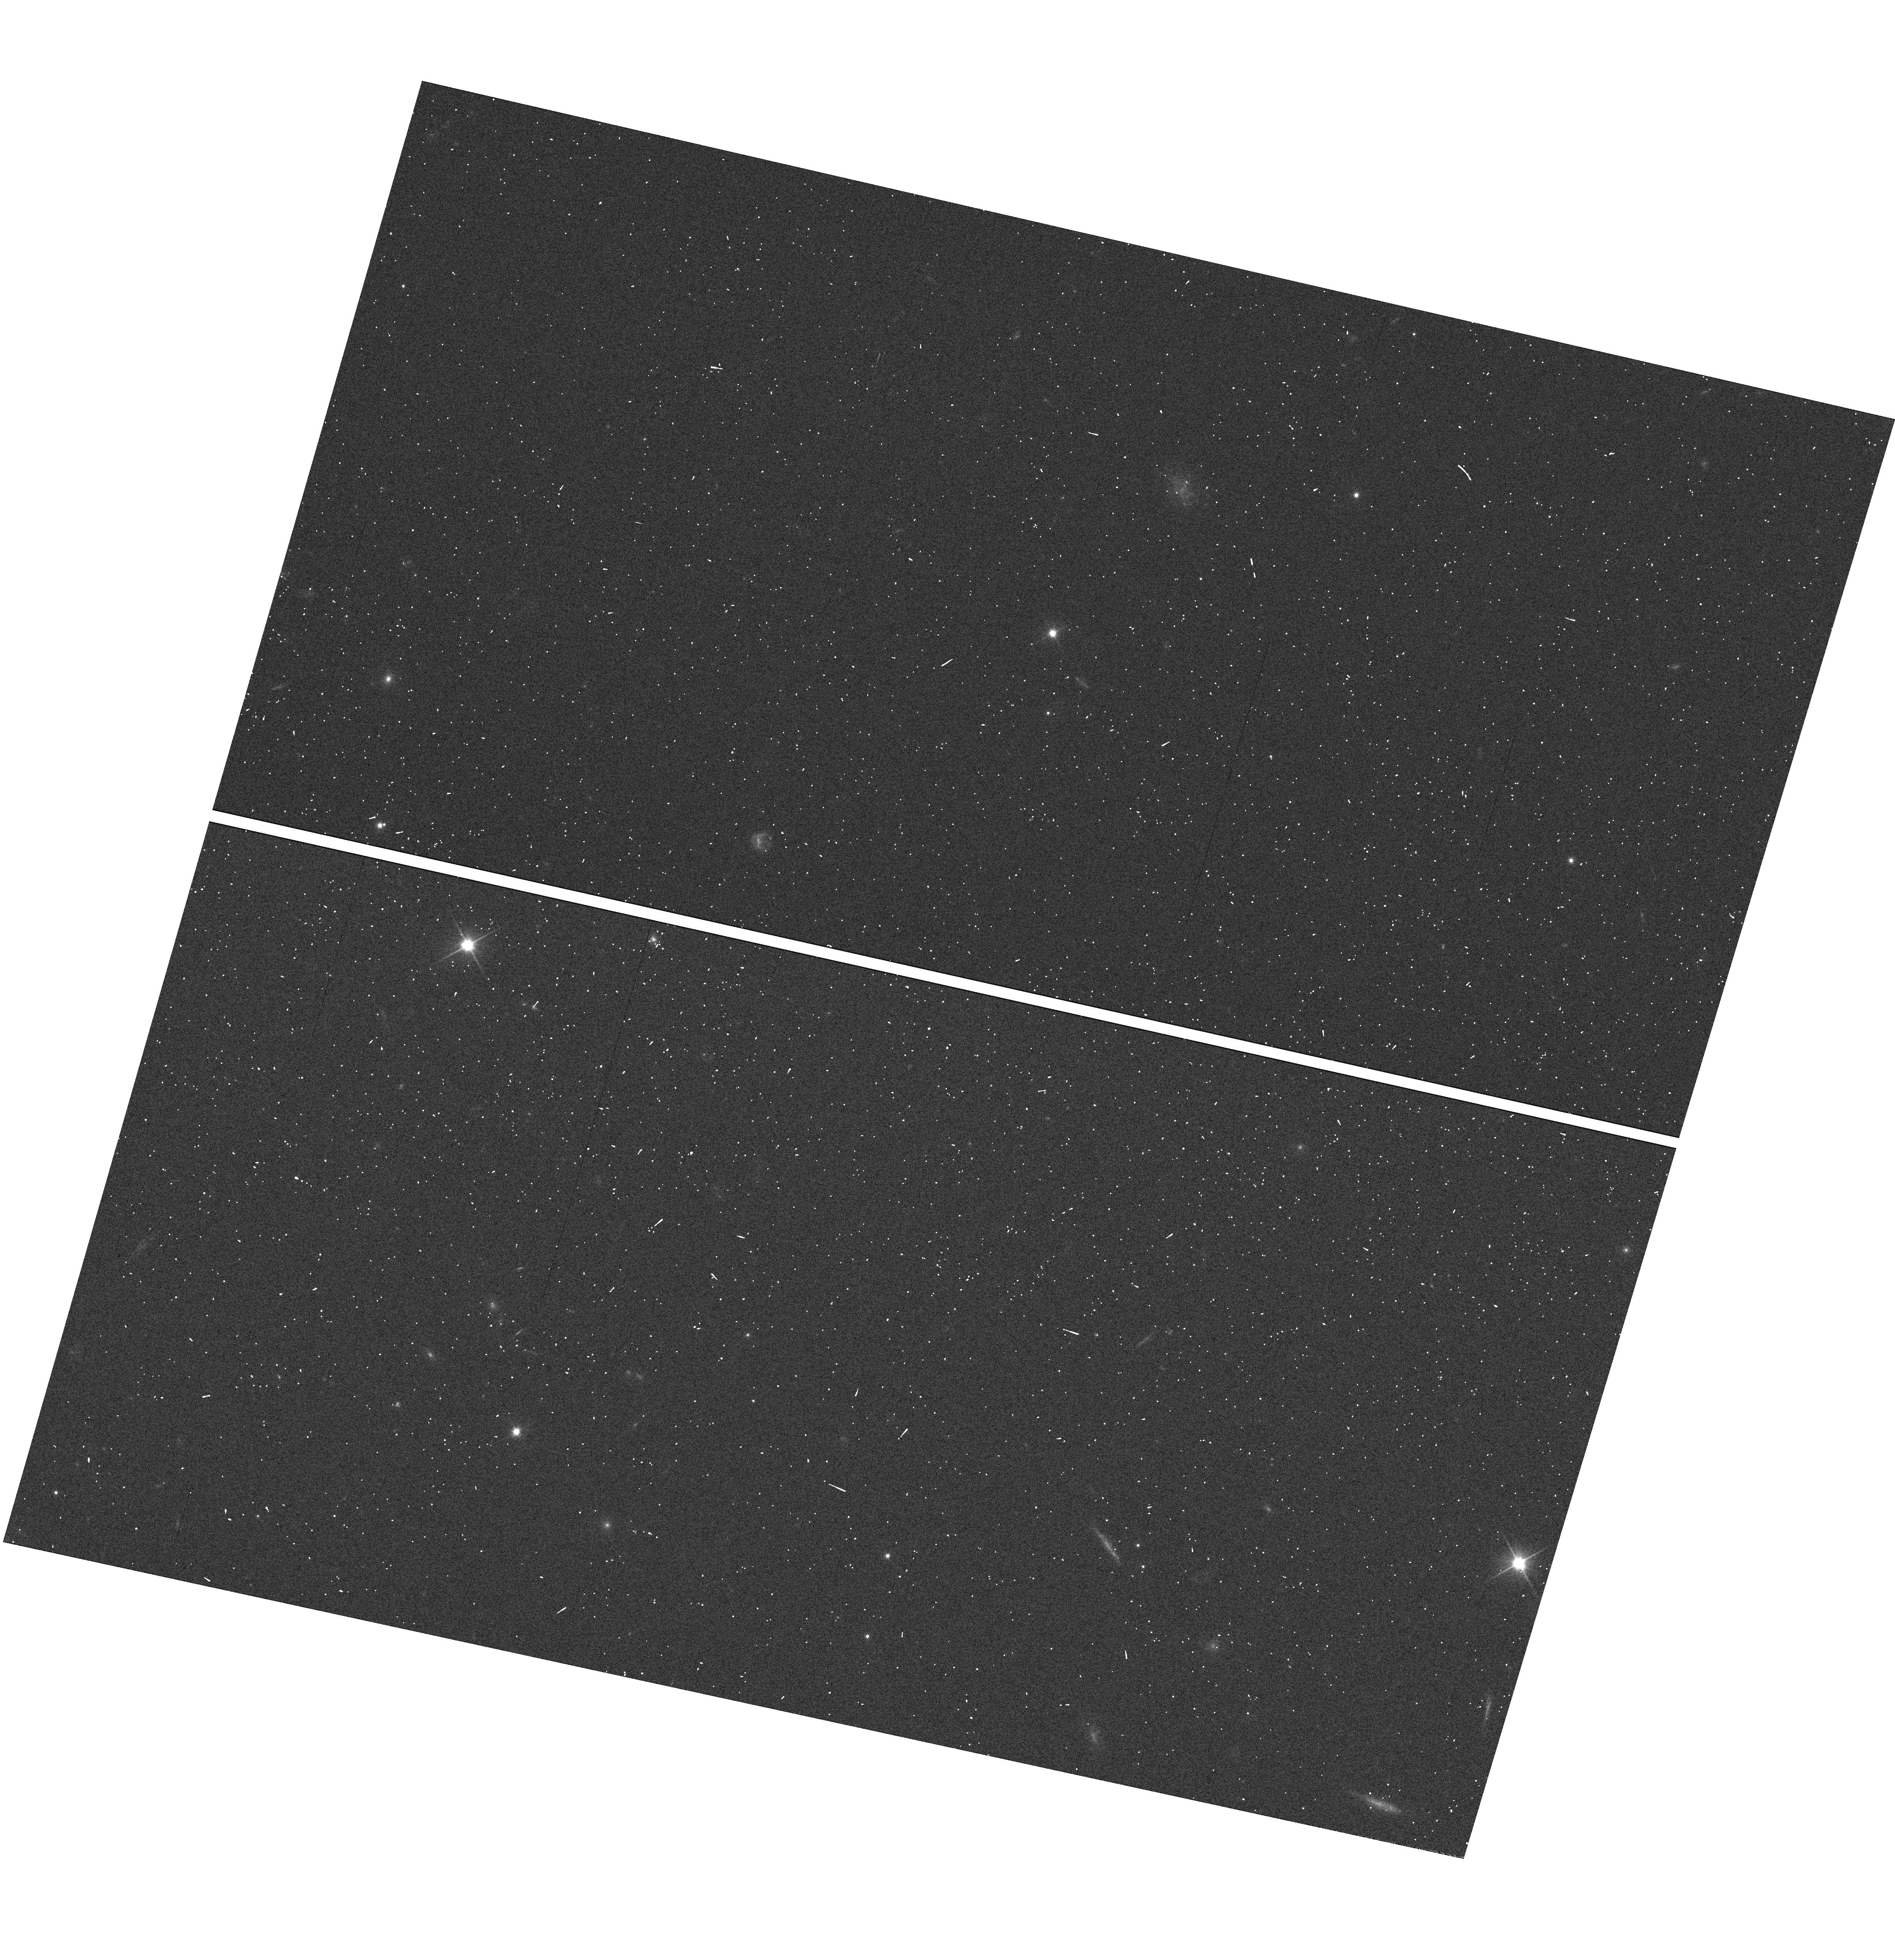
Target: SDSS0853+4456
Instrument: WFC3/UVIS
Filter: F200LP
Exposure: 1 min
Observation ID: hst_11594_60_wfc3_uvis_f200lp_ib3d60

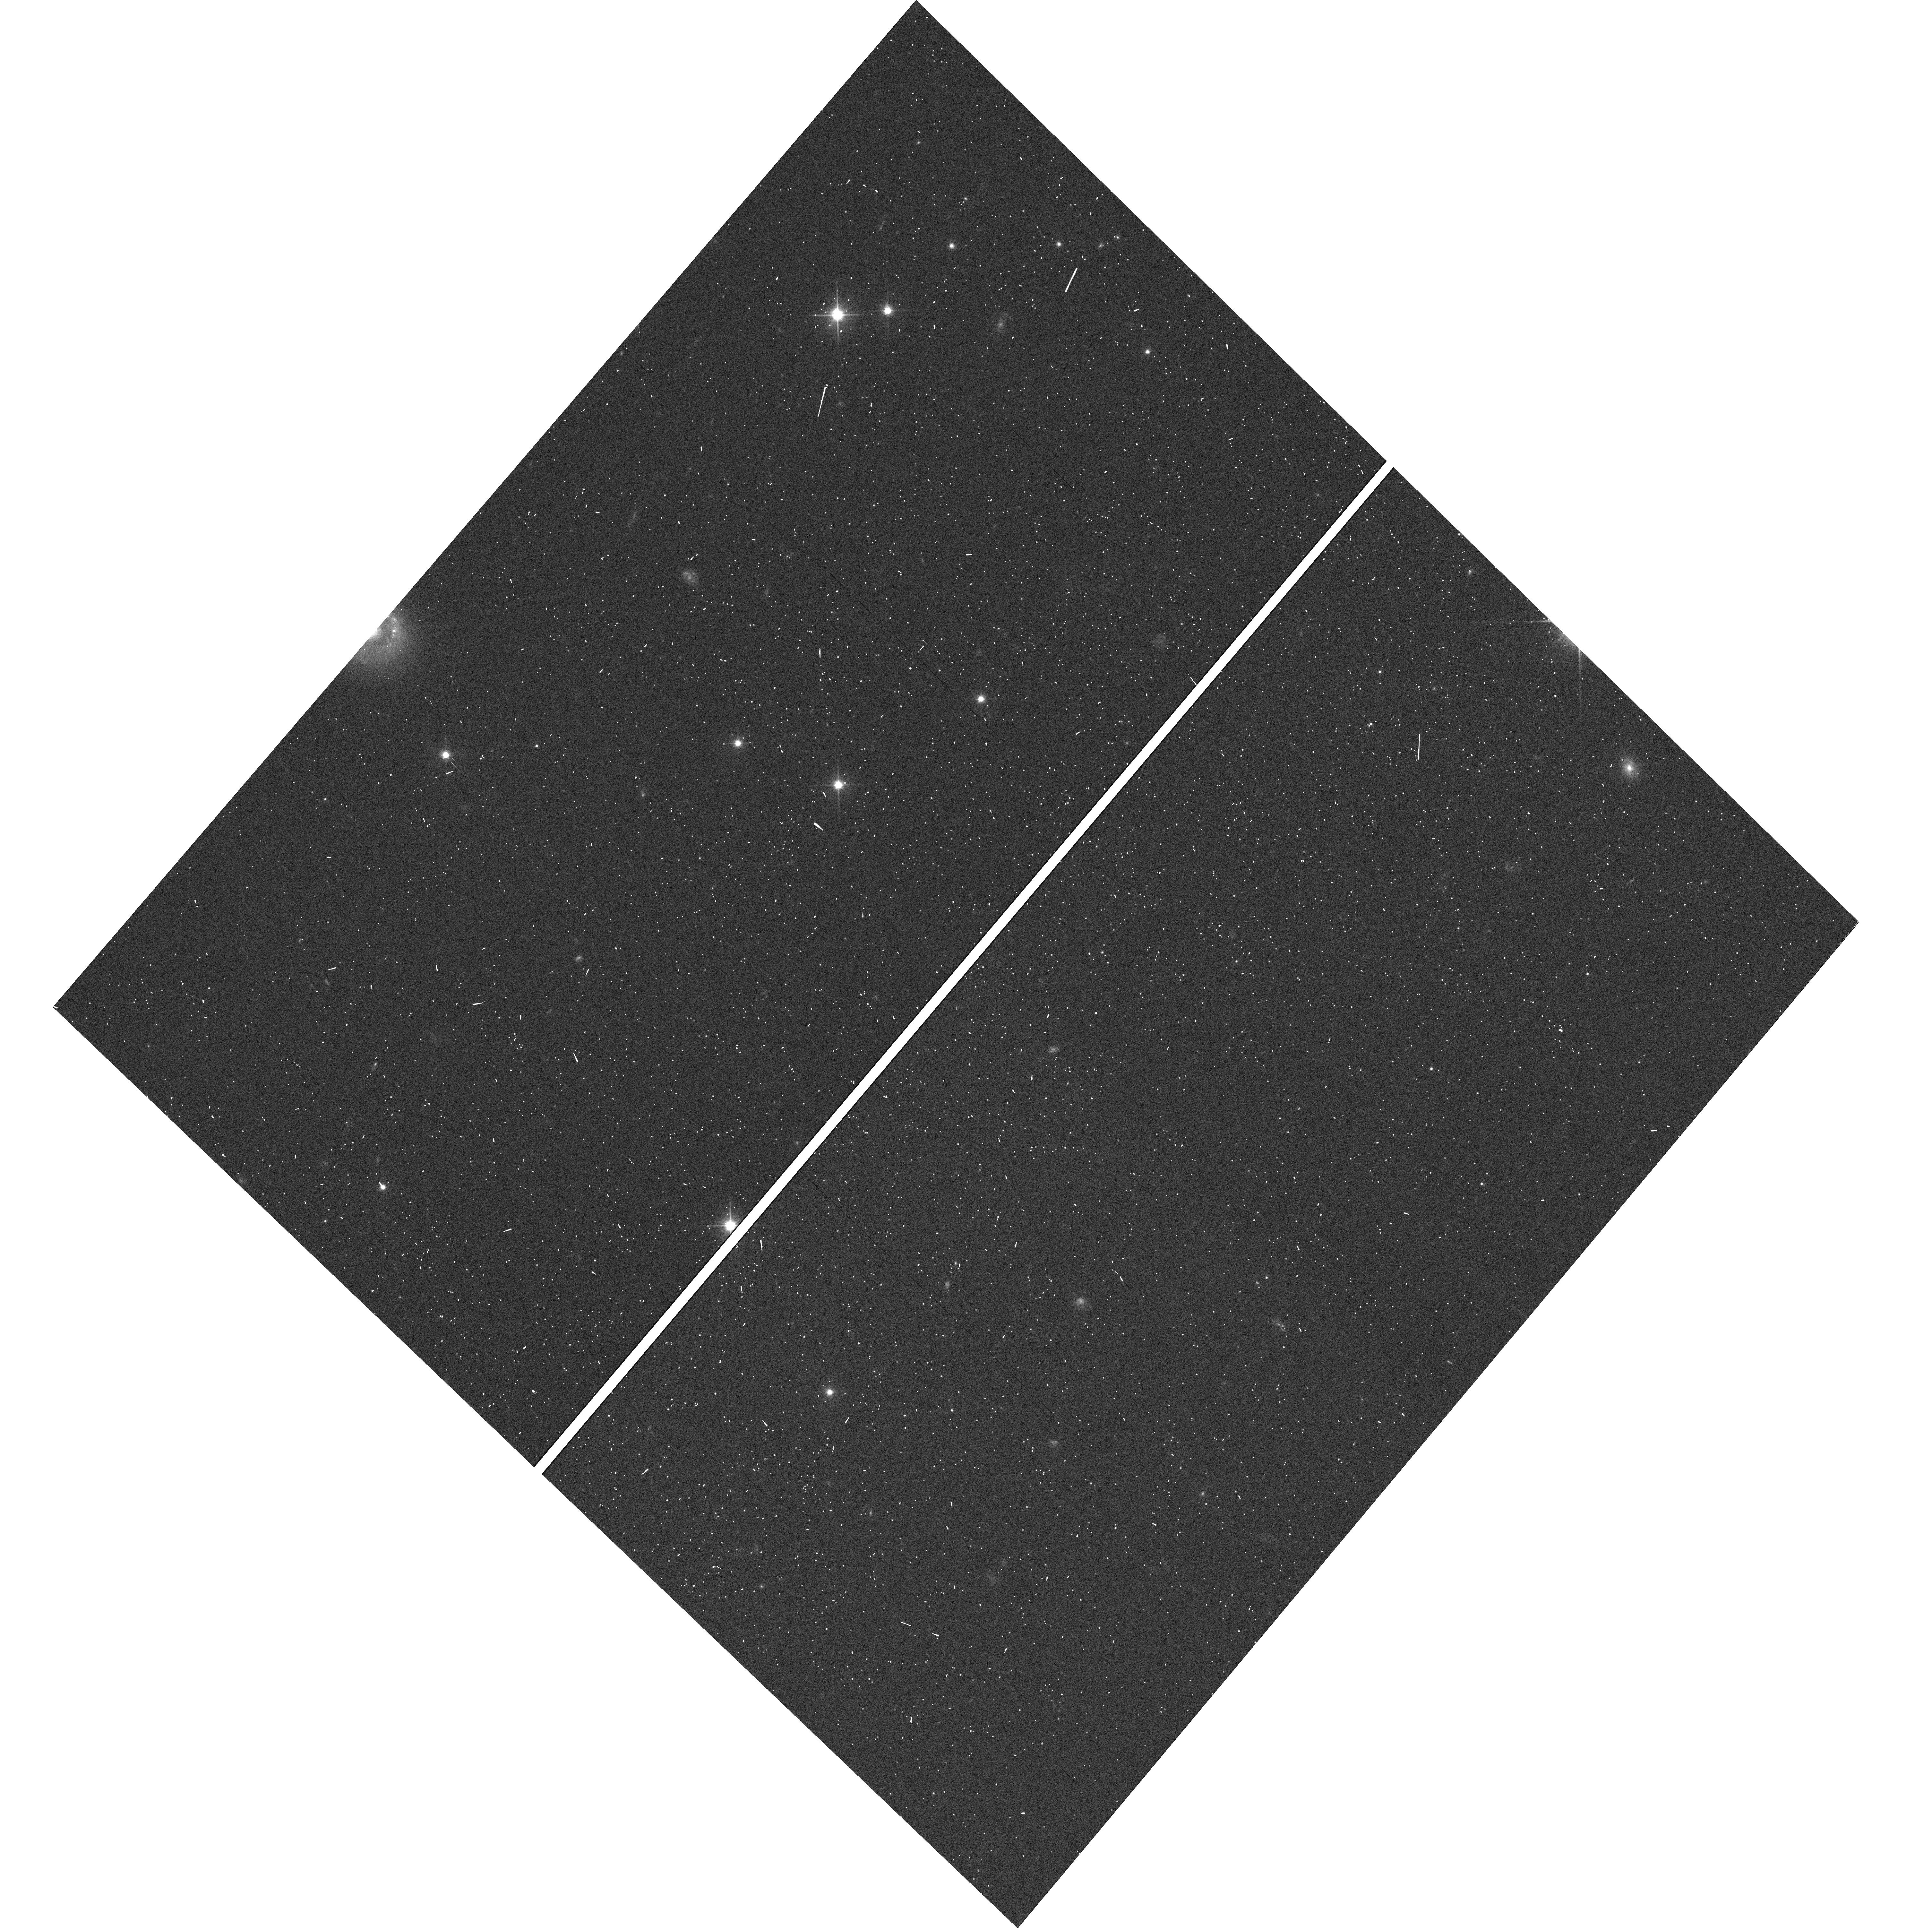
Target: SDSS1625+2943
Instrument: WFC3/UVIS
Filter: F200LP
Exposure: 1 min
Observation ID: hst_11594_29_wfc3_uvis_f200lp_ib3d29

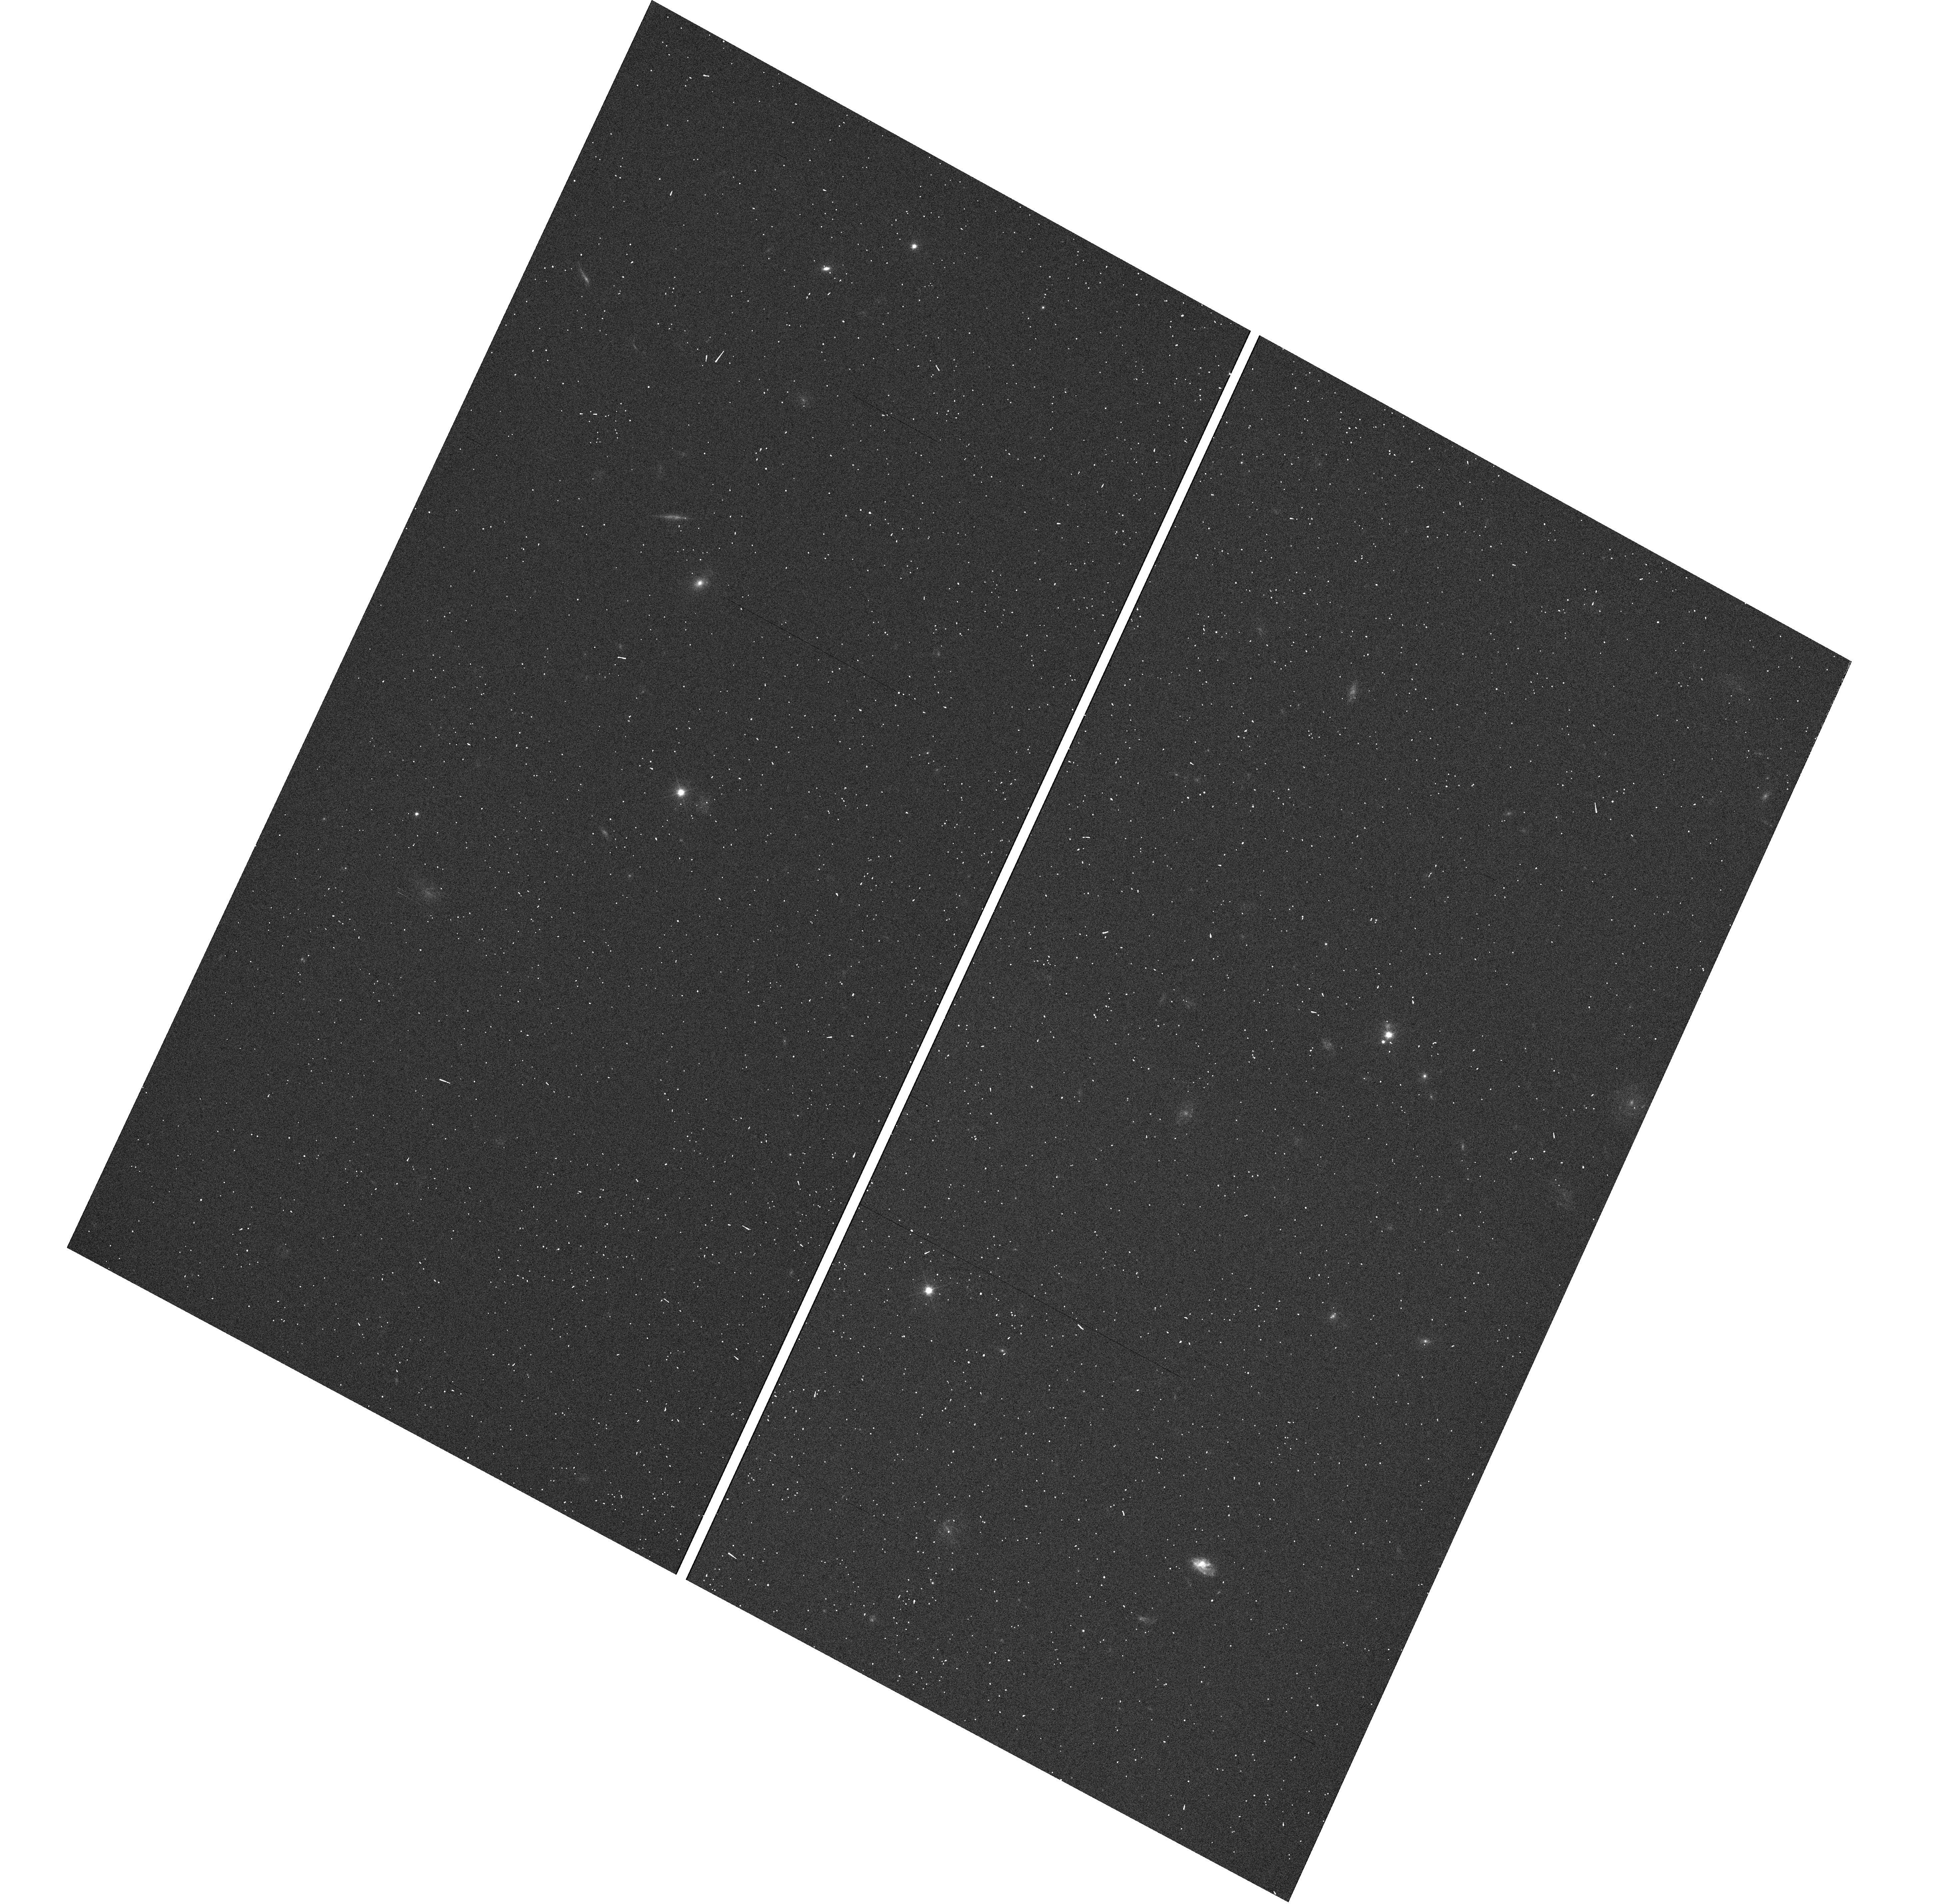
Target: SDSS1325+6634
Instrument: WFC3/UVIS
Filter: F200LP
Exposure: 1 min
Observation ID: hst_11594_54_wfc3_uvis_f200lp_ib3d54

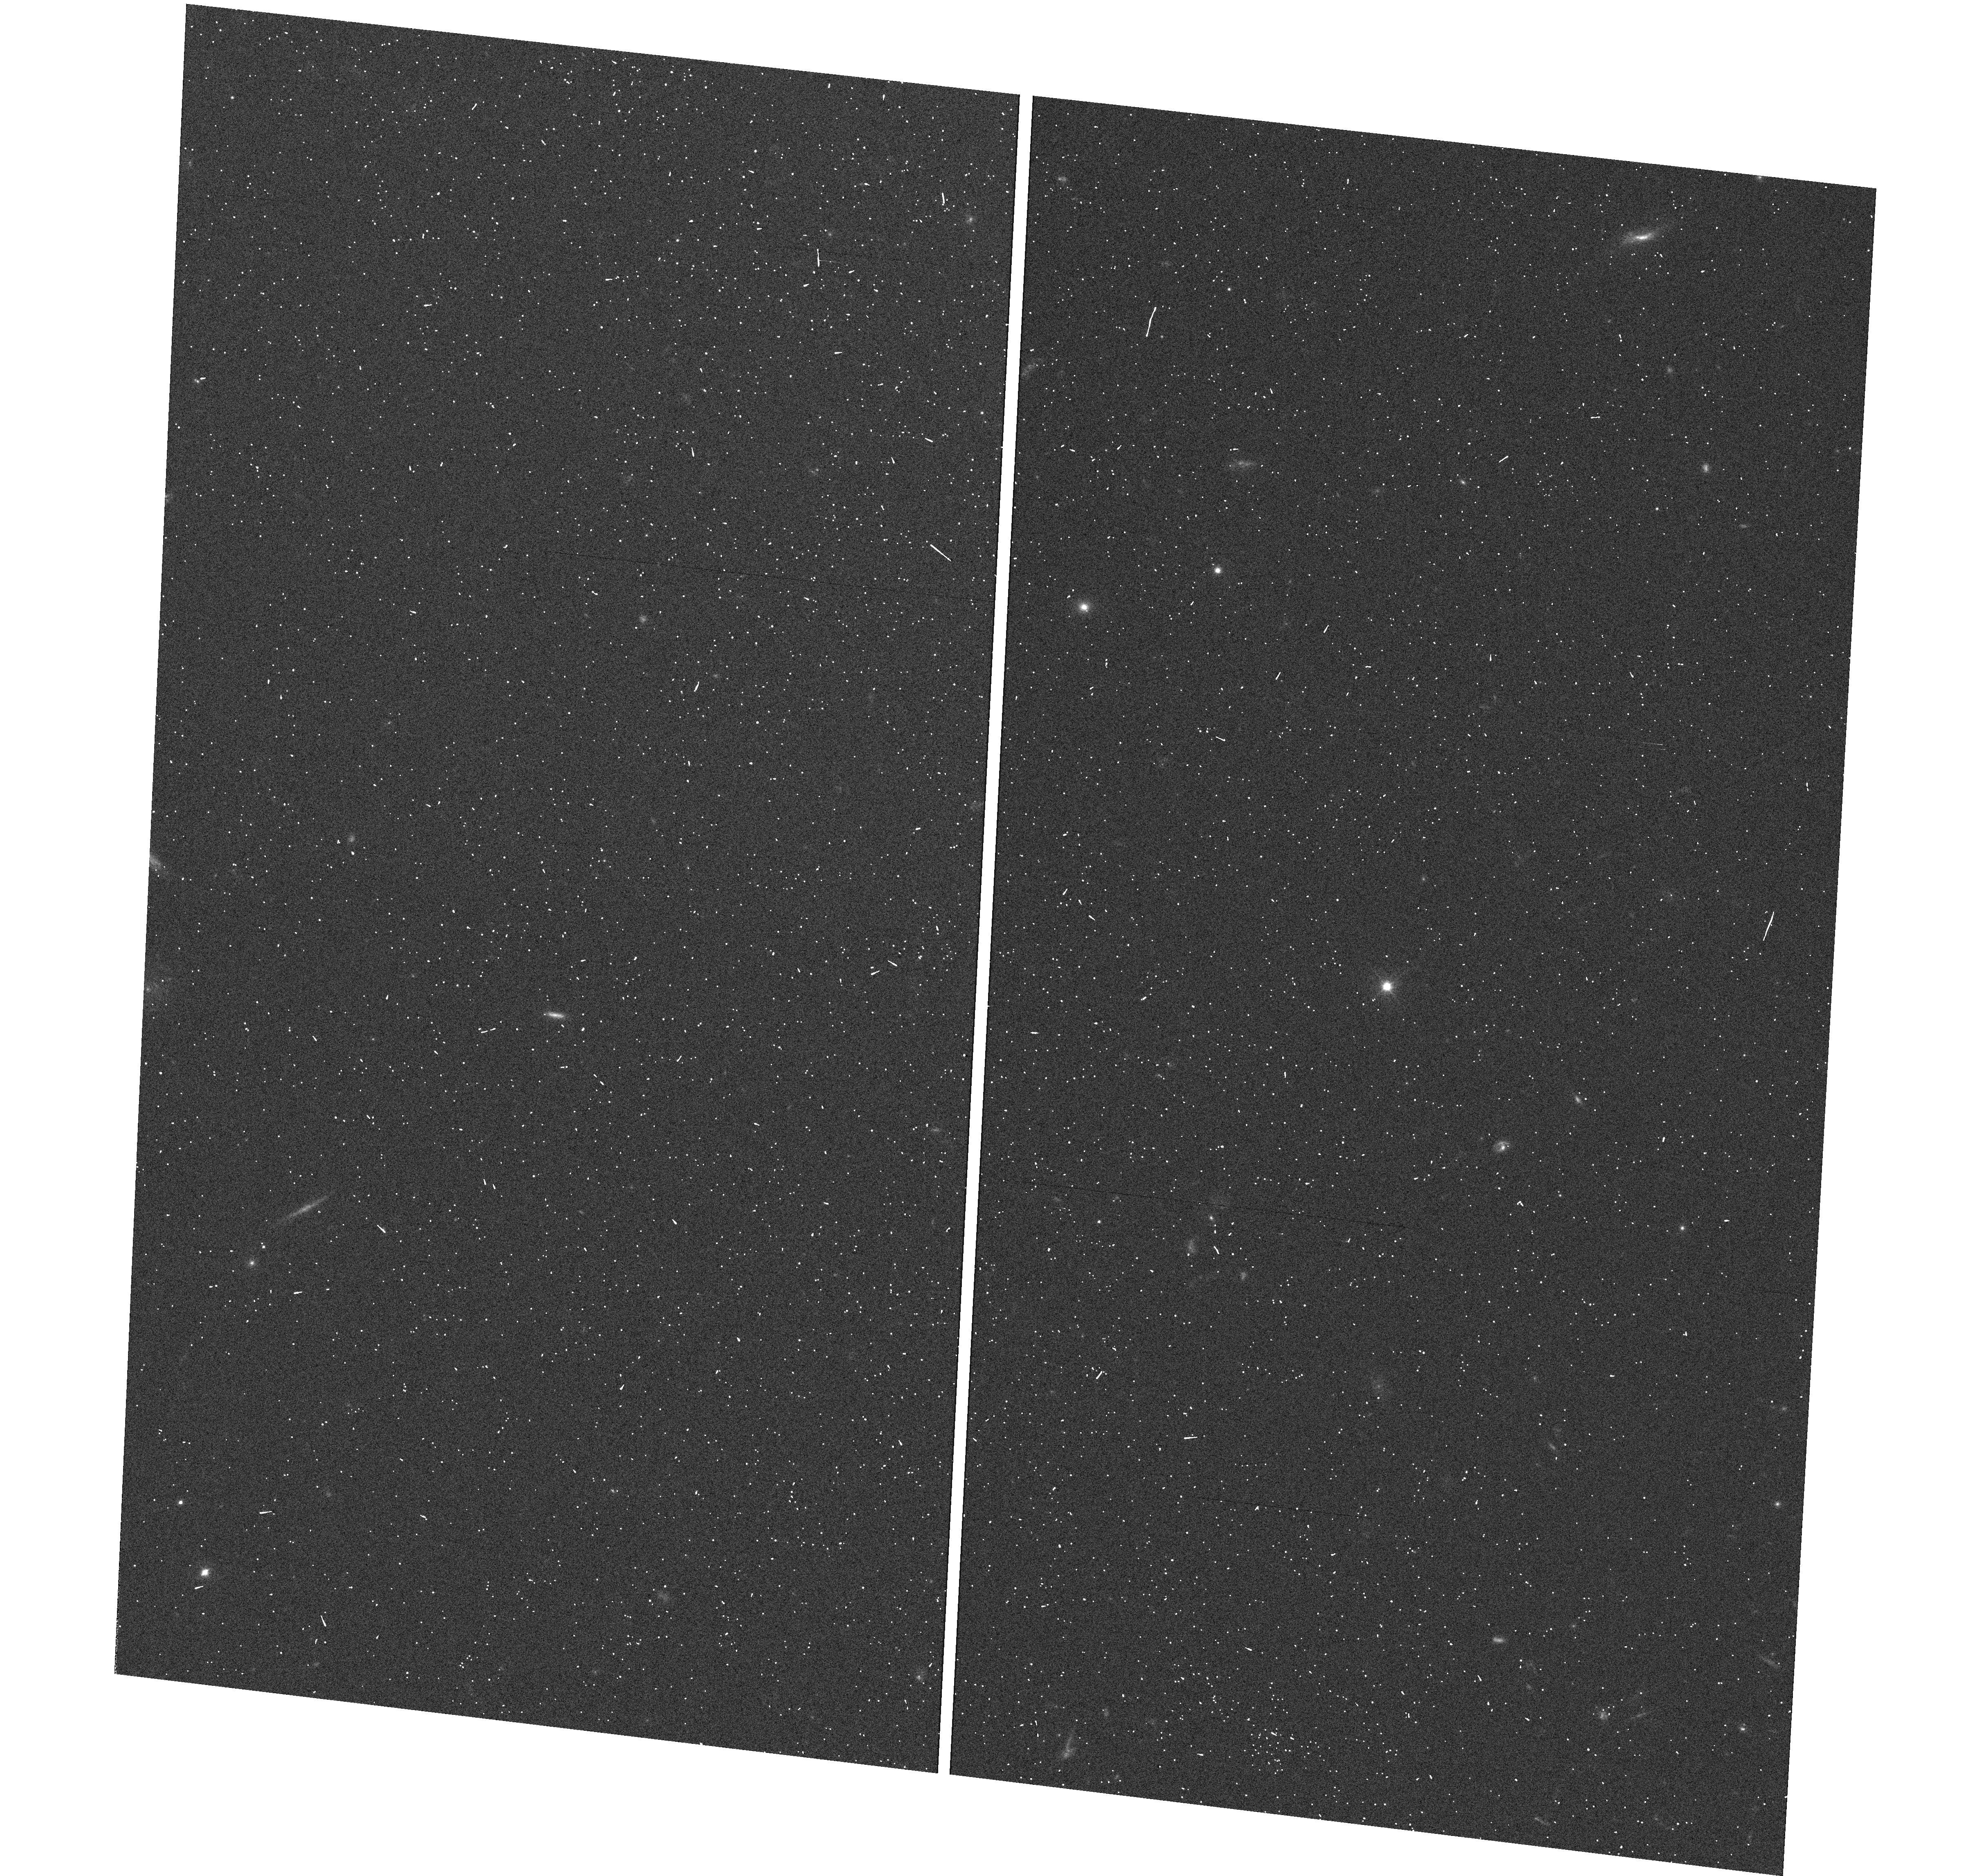
Target: SDSS1334+0355
Instrument: WFC3/UVIS
Filter: F200LP
Exposure: 1 min
Observation ID: hst_11594_16_wfc3_uvis_f200lp_ib3d16

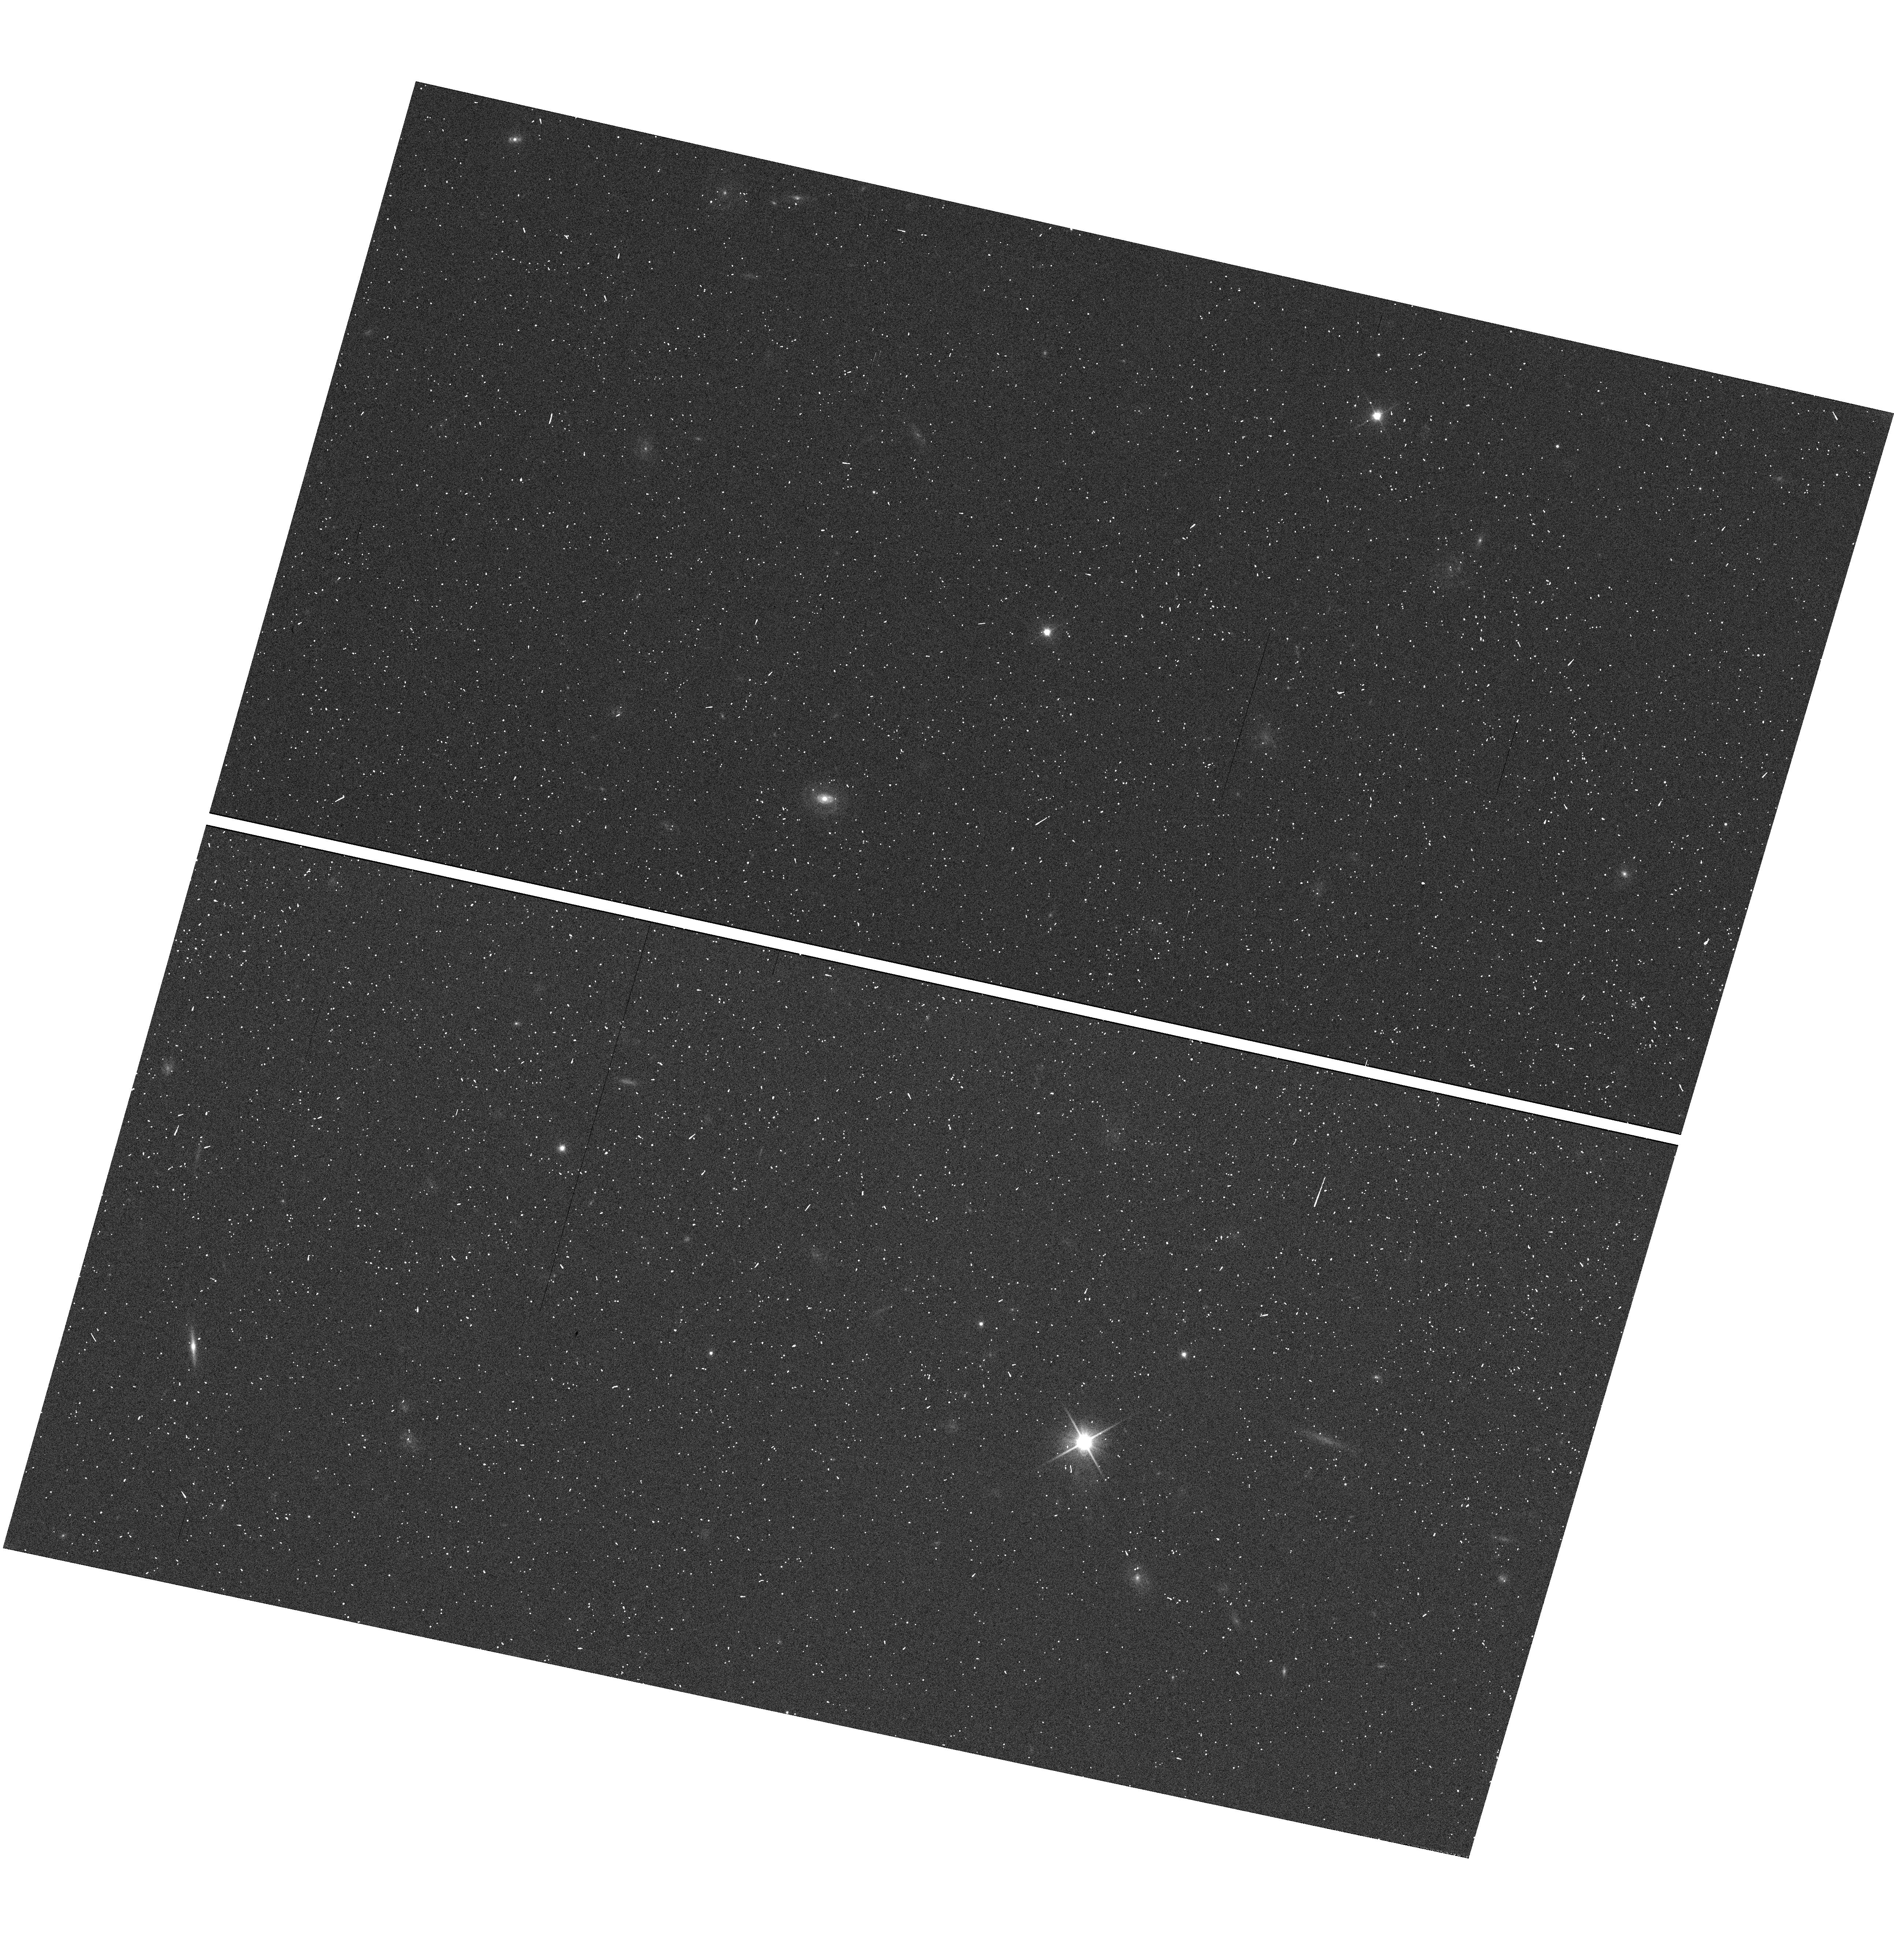
Target: SDSS1300+0556
Instrument: WFC3/UVIS
Filter: F200LP
Exposure: 1 min
Observation ID: hst_11594_15_wfc3_uvis_f200lp_ib3d15

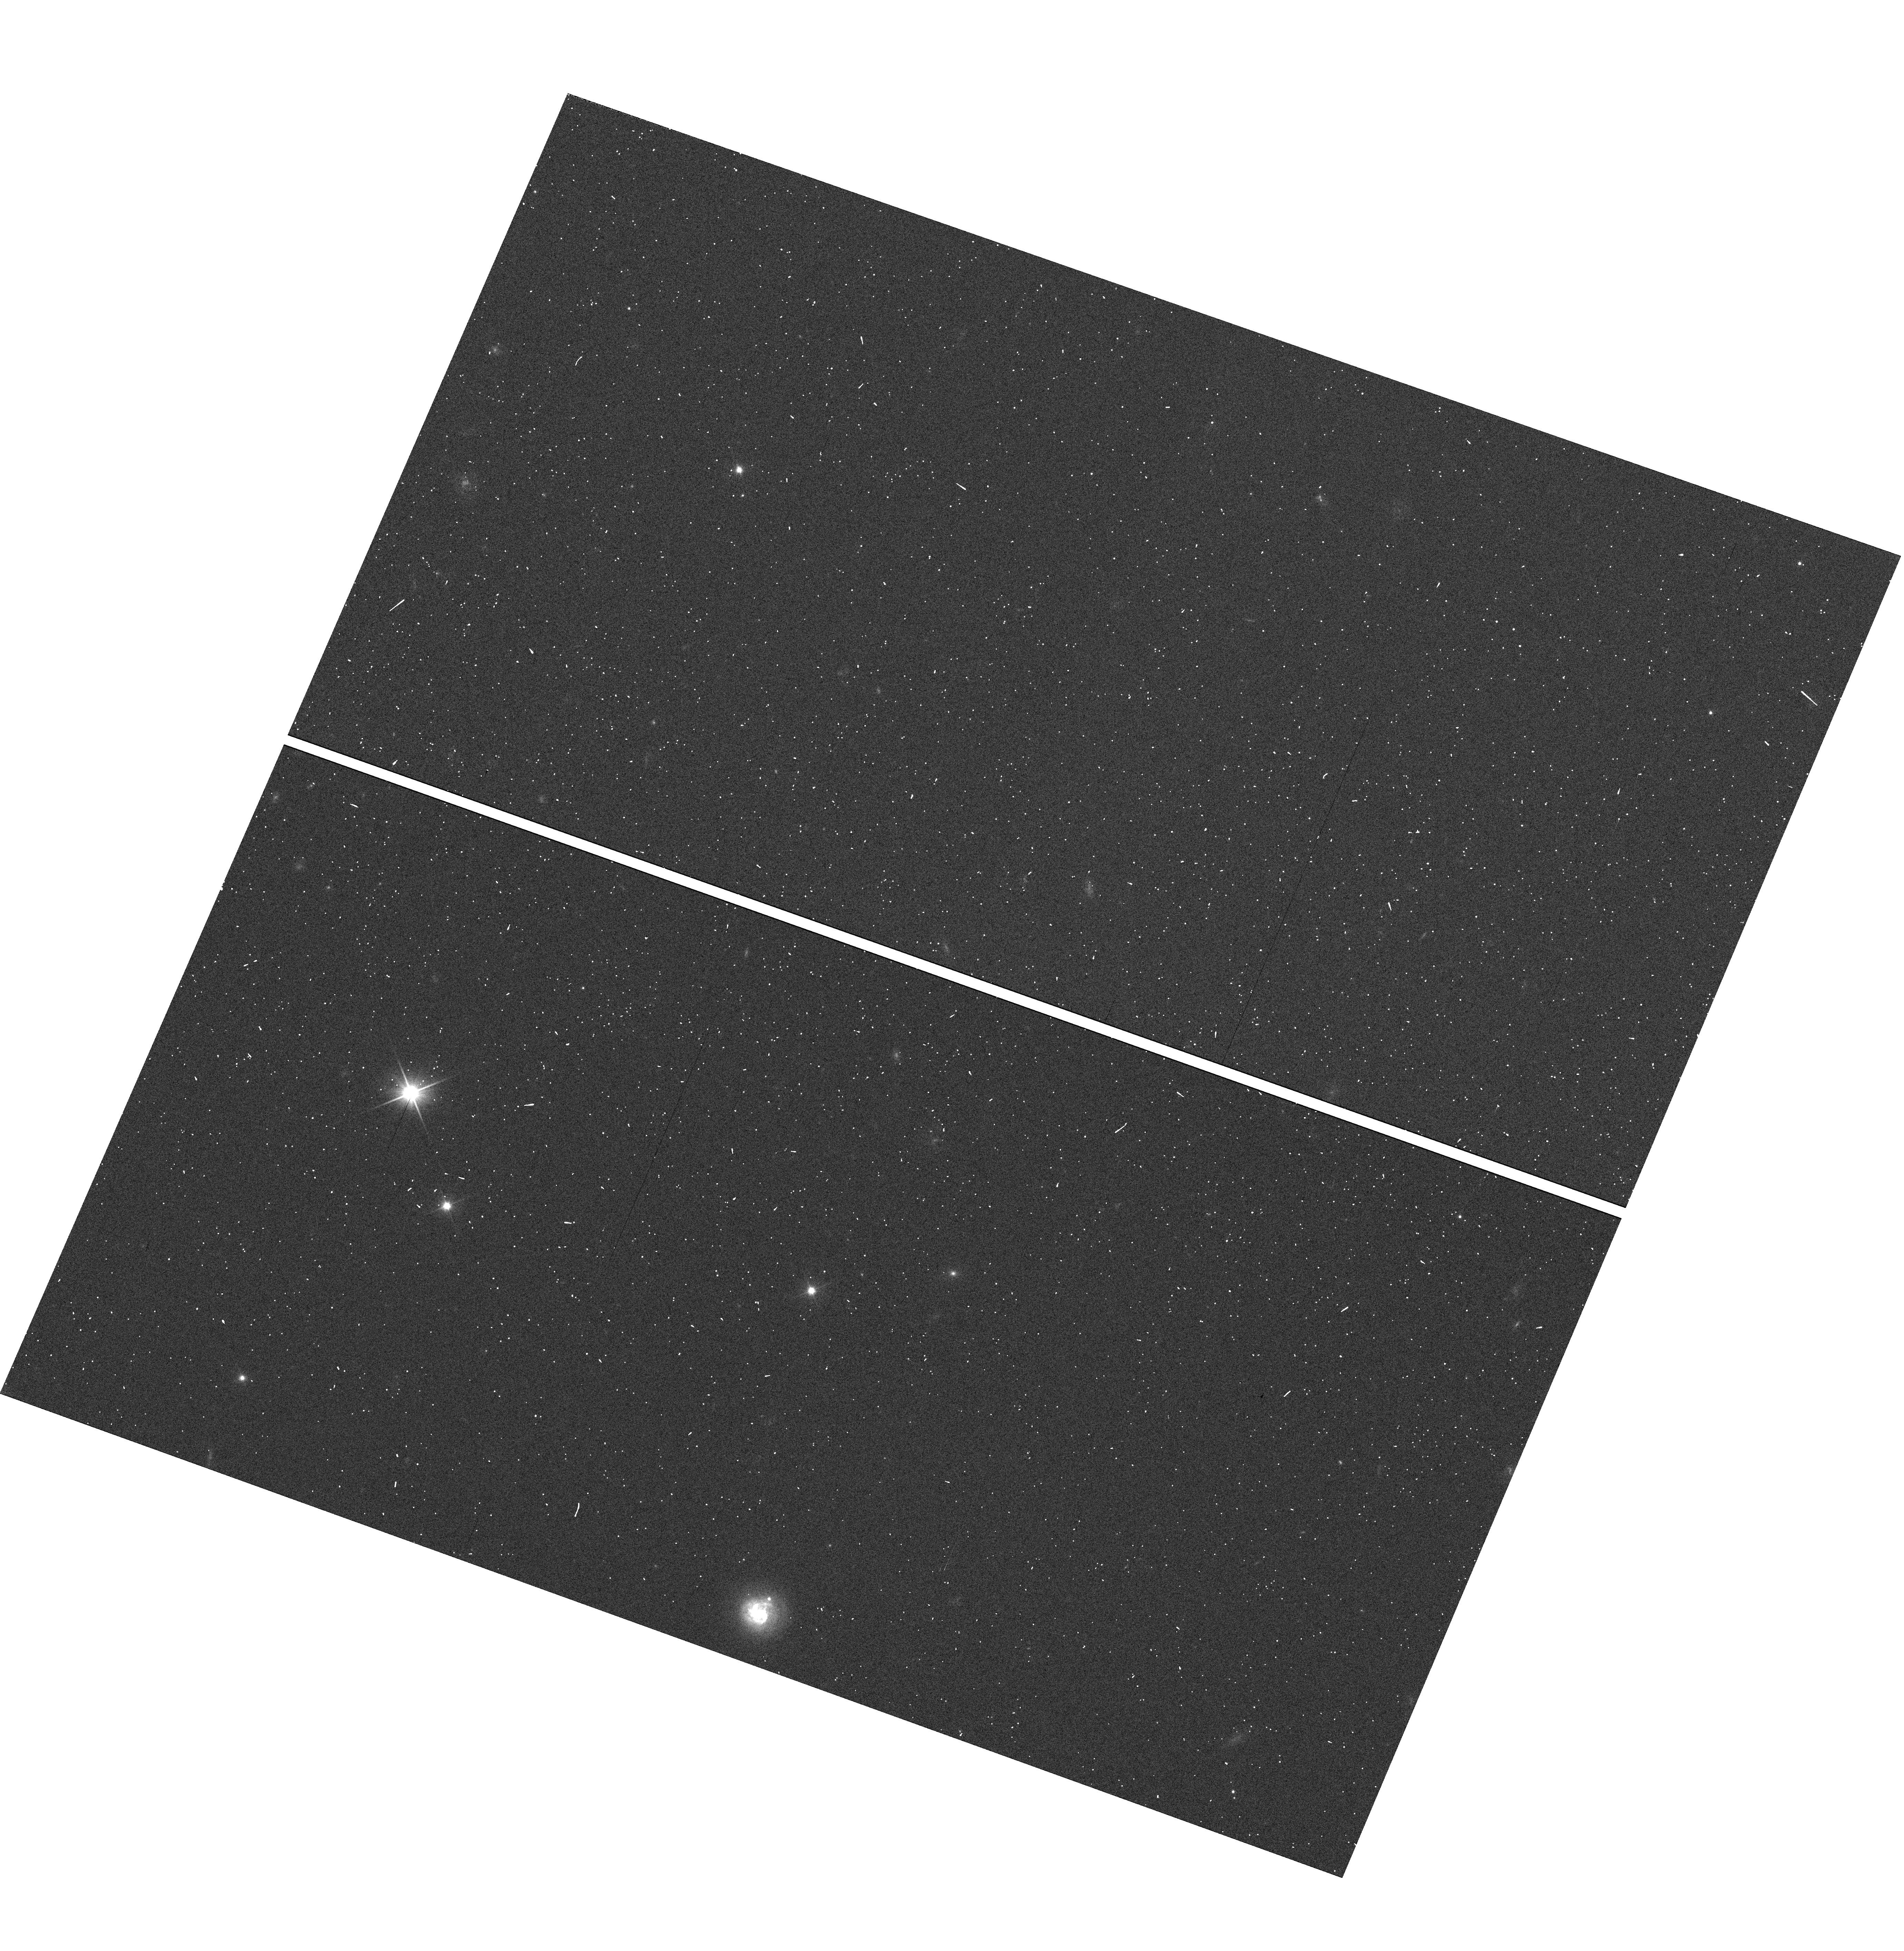
Target: SDSS1302+0254
Instrument: WFC3/UVIS
Filter: F200LP
Exposure: 1 min
Observation ID: hst_11594_08_wfc3_uvis_f200lp_ib3d08

A WFC3 Grism Survey for Lyman limit absorption at z=2 (PI: OMeara, John M.)

We propose to conduct a spectroscopic survey of Lyman limit absorbers at redshifts 1.8 < z < 2.5, using WFC3 and the G280 grism. This proposal intends to complete an approved Cycle 15 SNAP program (#10878) which was cut short due to the ACS failure. We have selected 64 quasars at 2.3 < z < 2.6 from the Sloan Digital Sky Survey Spectroscopic Quasar sample, for which no BAL signature is found at the QSO redshift and no strong metal absorption lines are present at z > 2.3 along the lines of sight. The survey has three main observational goals. First, we will determine the redshift frequency dn/dz of the LLS over the column density range 16.0 < log(NHI) < 20.3 cm^-2. Second, we will measure the column density frequency distribution f(N) for the partial Lyman limit systems (PLLS) over the column density range 16.0 < log(NHI) < 17.5 cm^-2. Third, we will identify those sightlines which could provide a measurement of the primordial D/H ratio. By carrying out this survey, we can also help place meaningful constraints on two key quantities of cosmological relevance. First, we will estimate the amount of metals in the LLS using the f(N), and ground based observations of metal line transitions. Second, by determining f(N) of the PLLS, we can constrain the amplitude of the ionizing UV background at z~2 to a greater precision. This survey is ideal for a snapshot observing program, because the on-object integration times are all well below 30 minutes, and follow-up observations from the ground require minimal telescope time due to the QSO sample being bright.